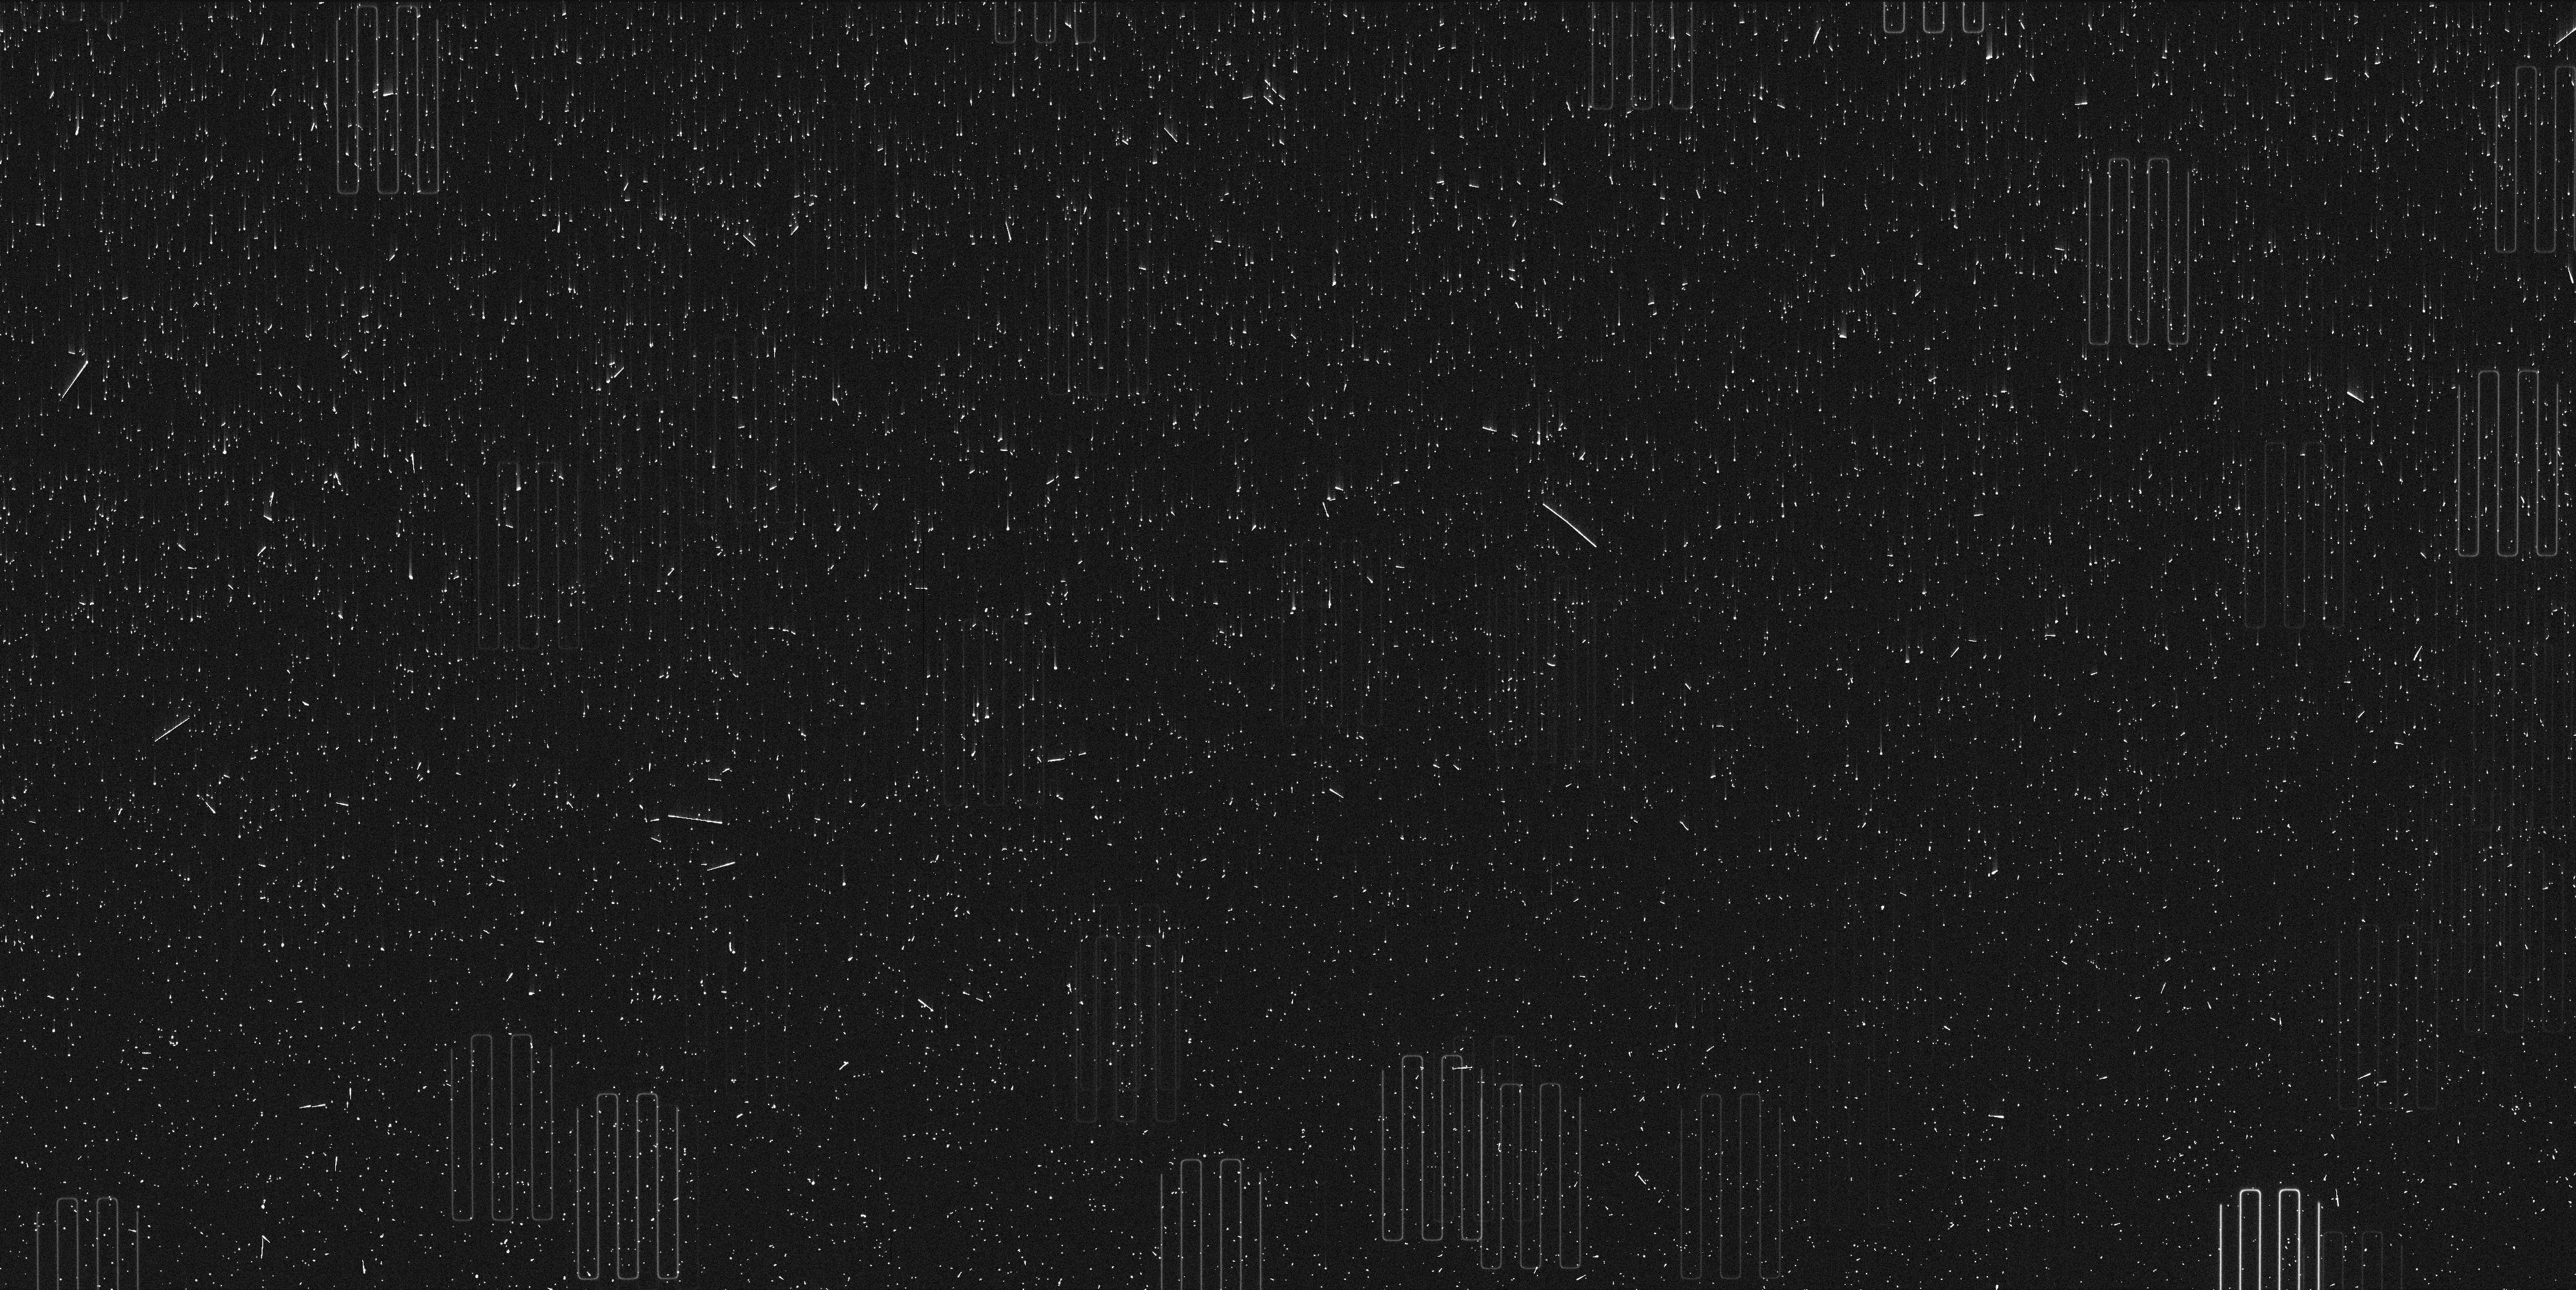
Target: PROXIMA-CENTAURI-TIME. Instrument: WFC3/UVIS. Filter: F467M. Exposure: 6 min. Observation ID: if8r01e3q

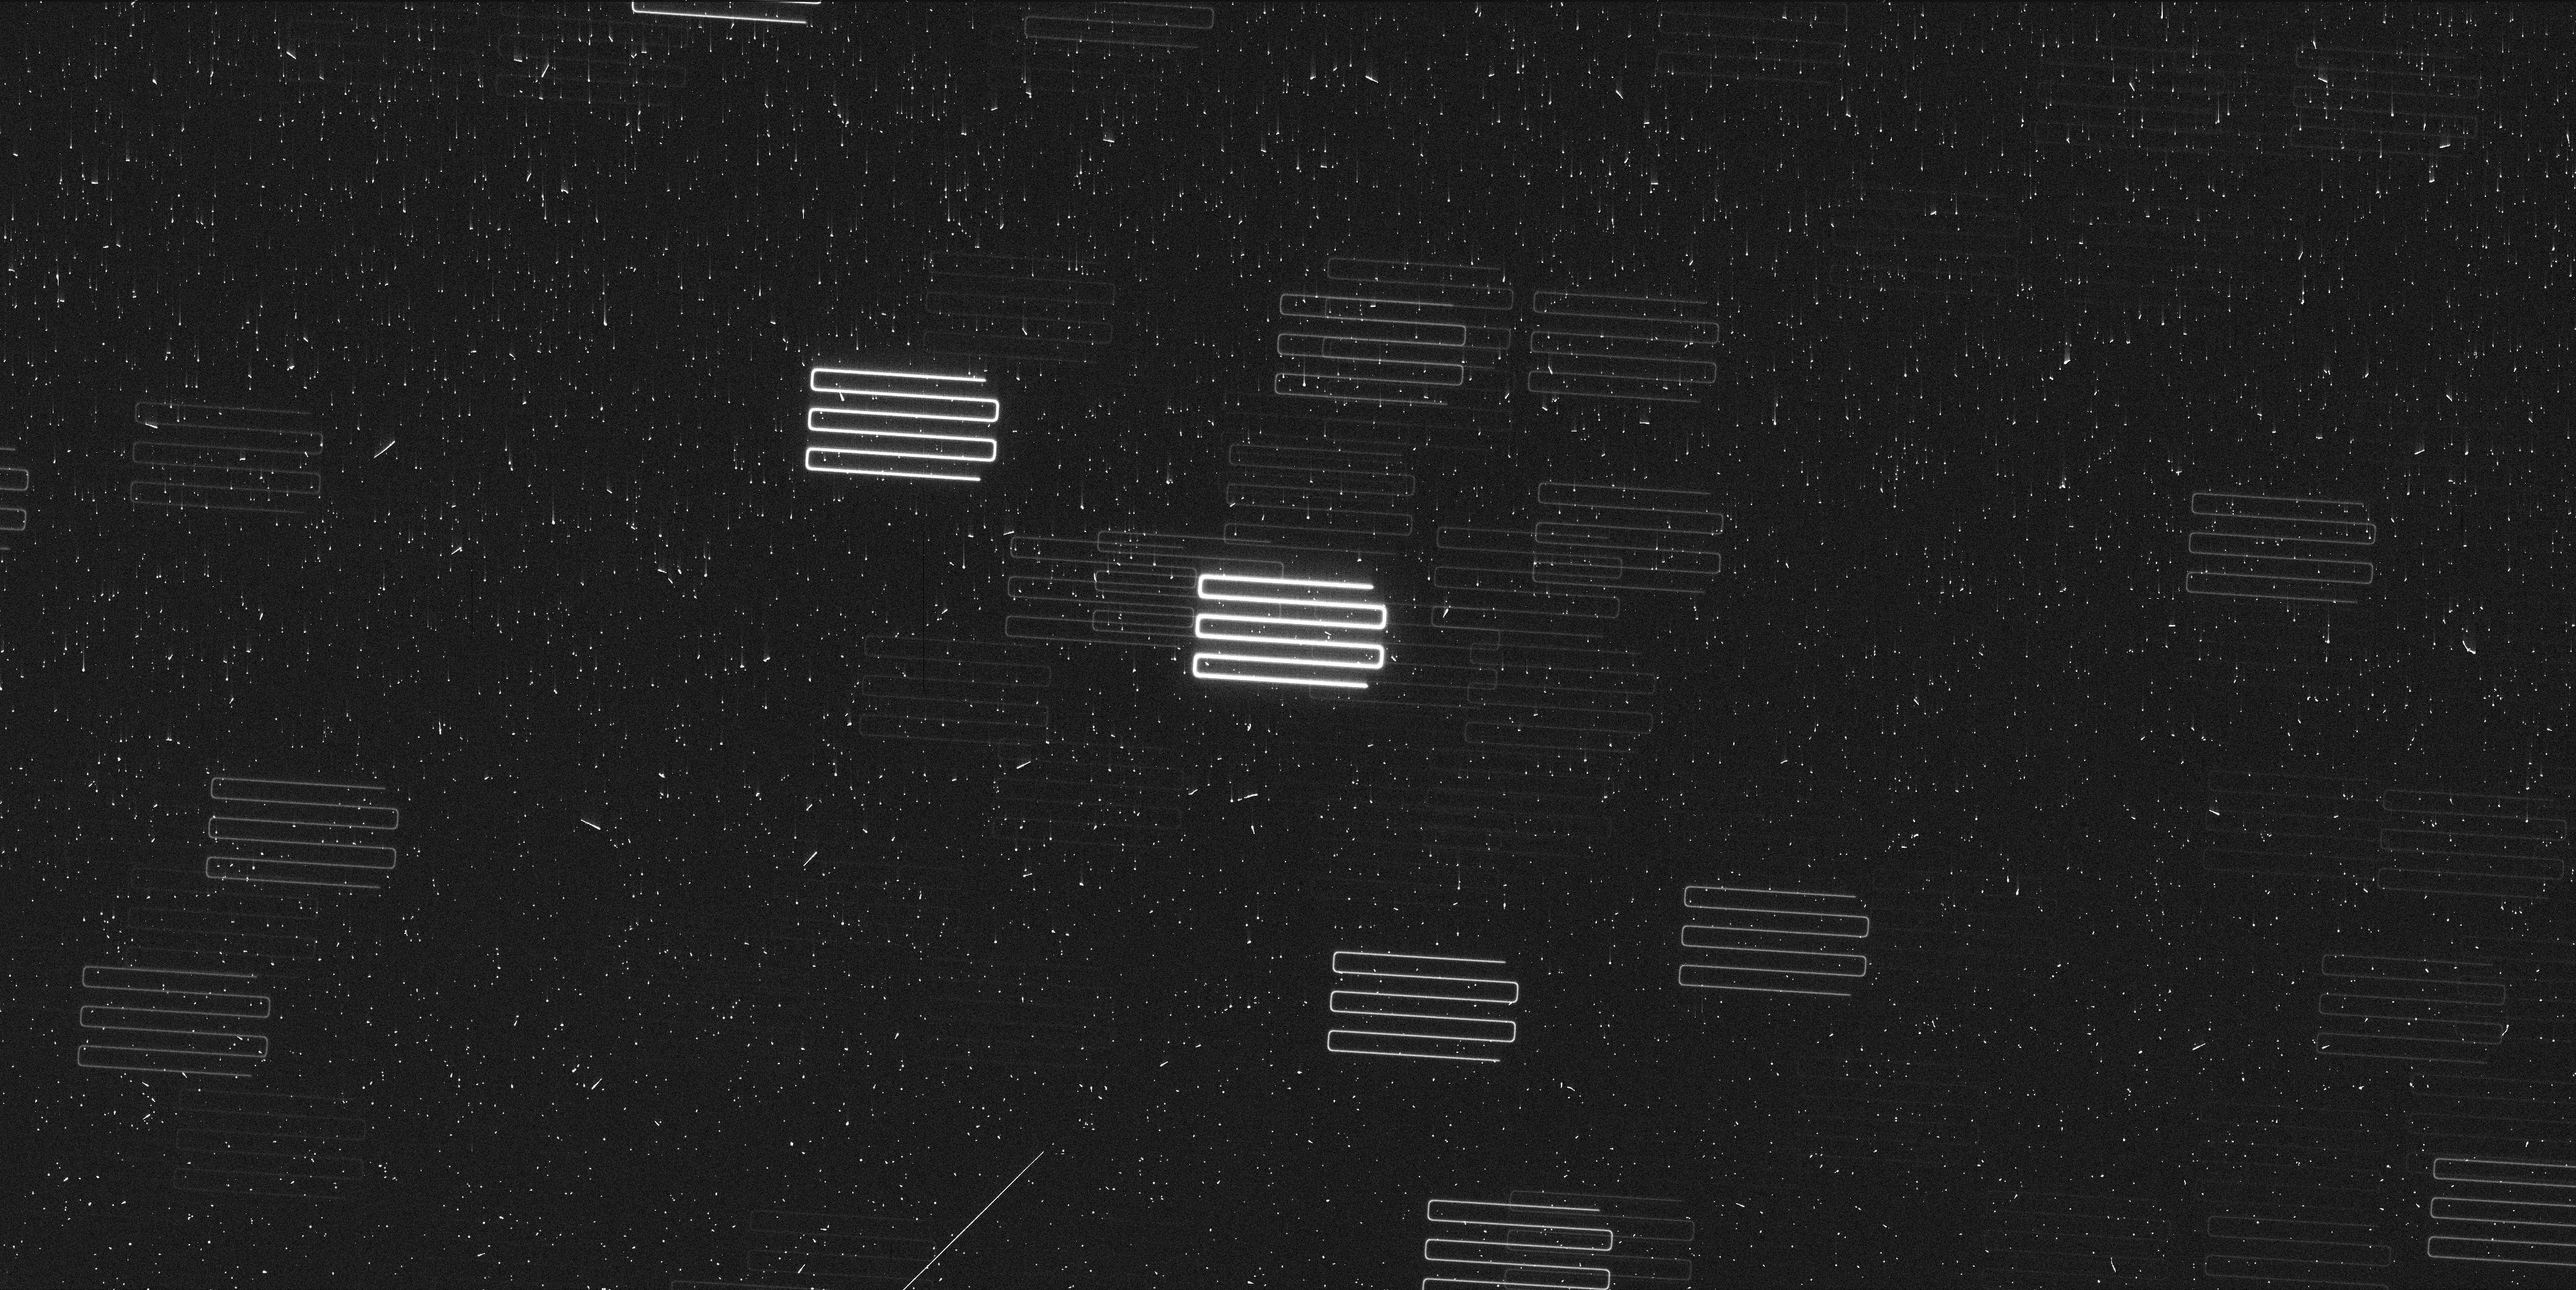
Target: PROXIMA-CENTAURI-TIME. Instrument: WFC3/UVIS. Filter: F467M. Exposure: 6 min. Observation ID: if8r02lkq

Astrometric signature of a Second Planet in Proxima (PI: Bedin, Luigi R.)

Proxima Centauri is the closest star to the Sun and the closest known exo-planetary system to Earth. It is therefore a key benchmark for detailed investigations of multi-planet system architecture, particularly for low mass stars. Recent ground-based radial velocity campaigns indicate the presence of at least one --and possibly a second-- exo-planet orbiting Proxima Centauri. To test the multi-planet configuration of this system, we propose to use HST in spatial-scanning mode to obtain the most precise relative astrometry for Proxima Centauri to date (~20 micro-arc-seconds). The proposed sequence of six (6) epochs of observations over three (3) years will unambiguously detect the astrometric perturbation of Proxima Centauri induced by the hypothesized planet c, and constrain that planet's orbital geometry and mass.